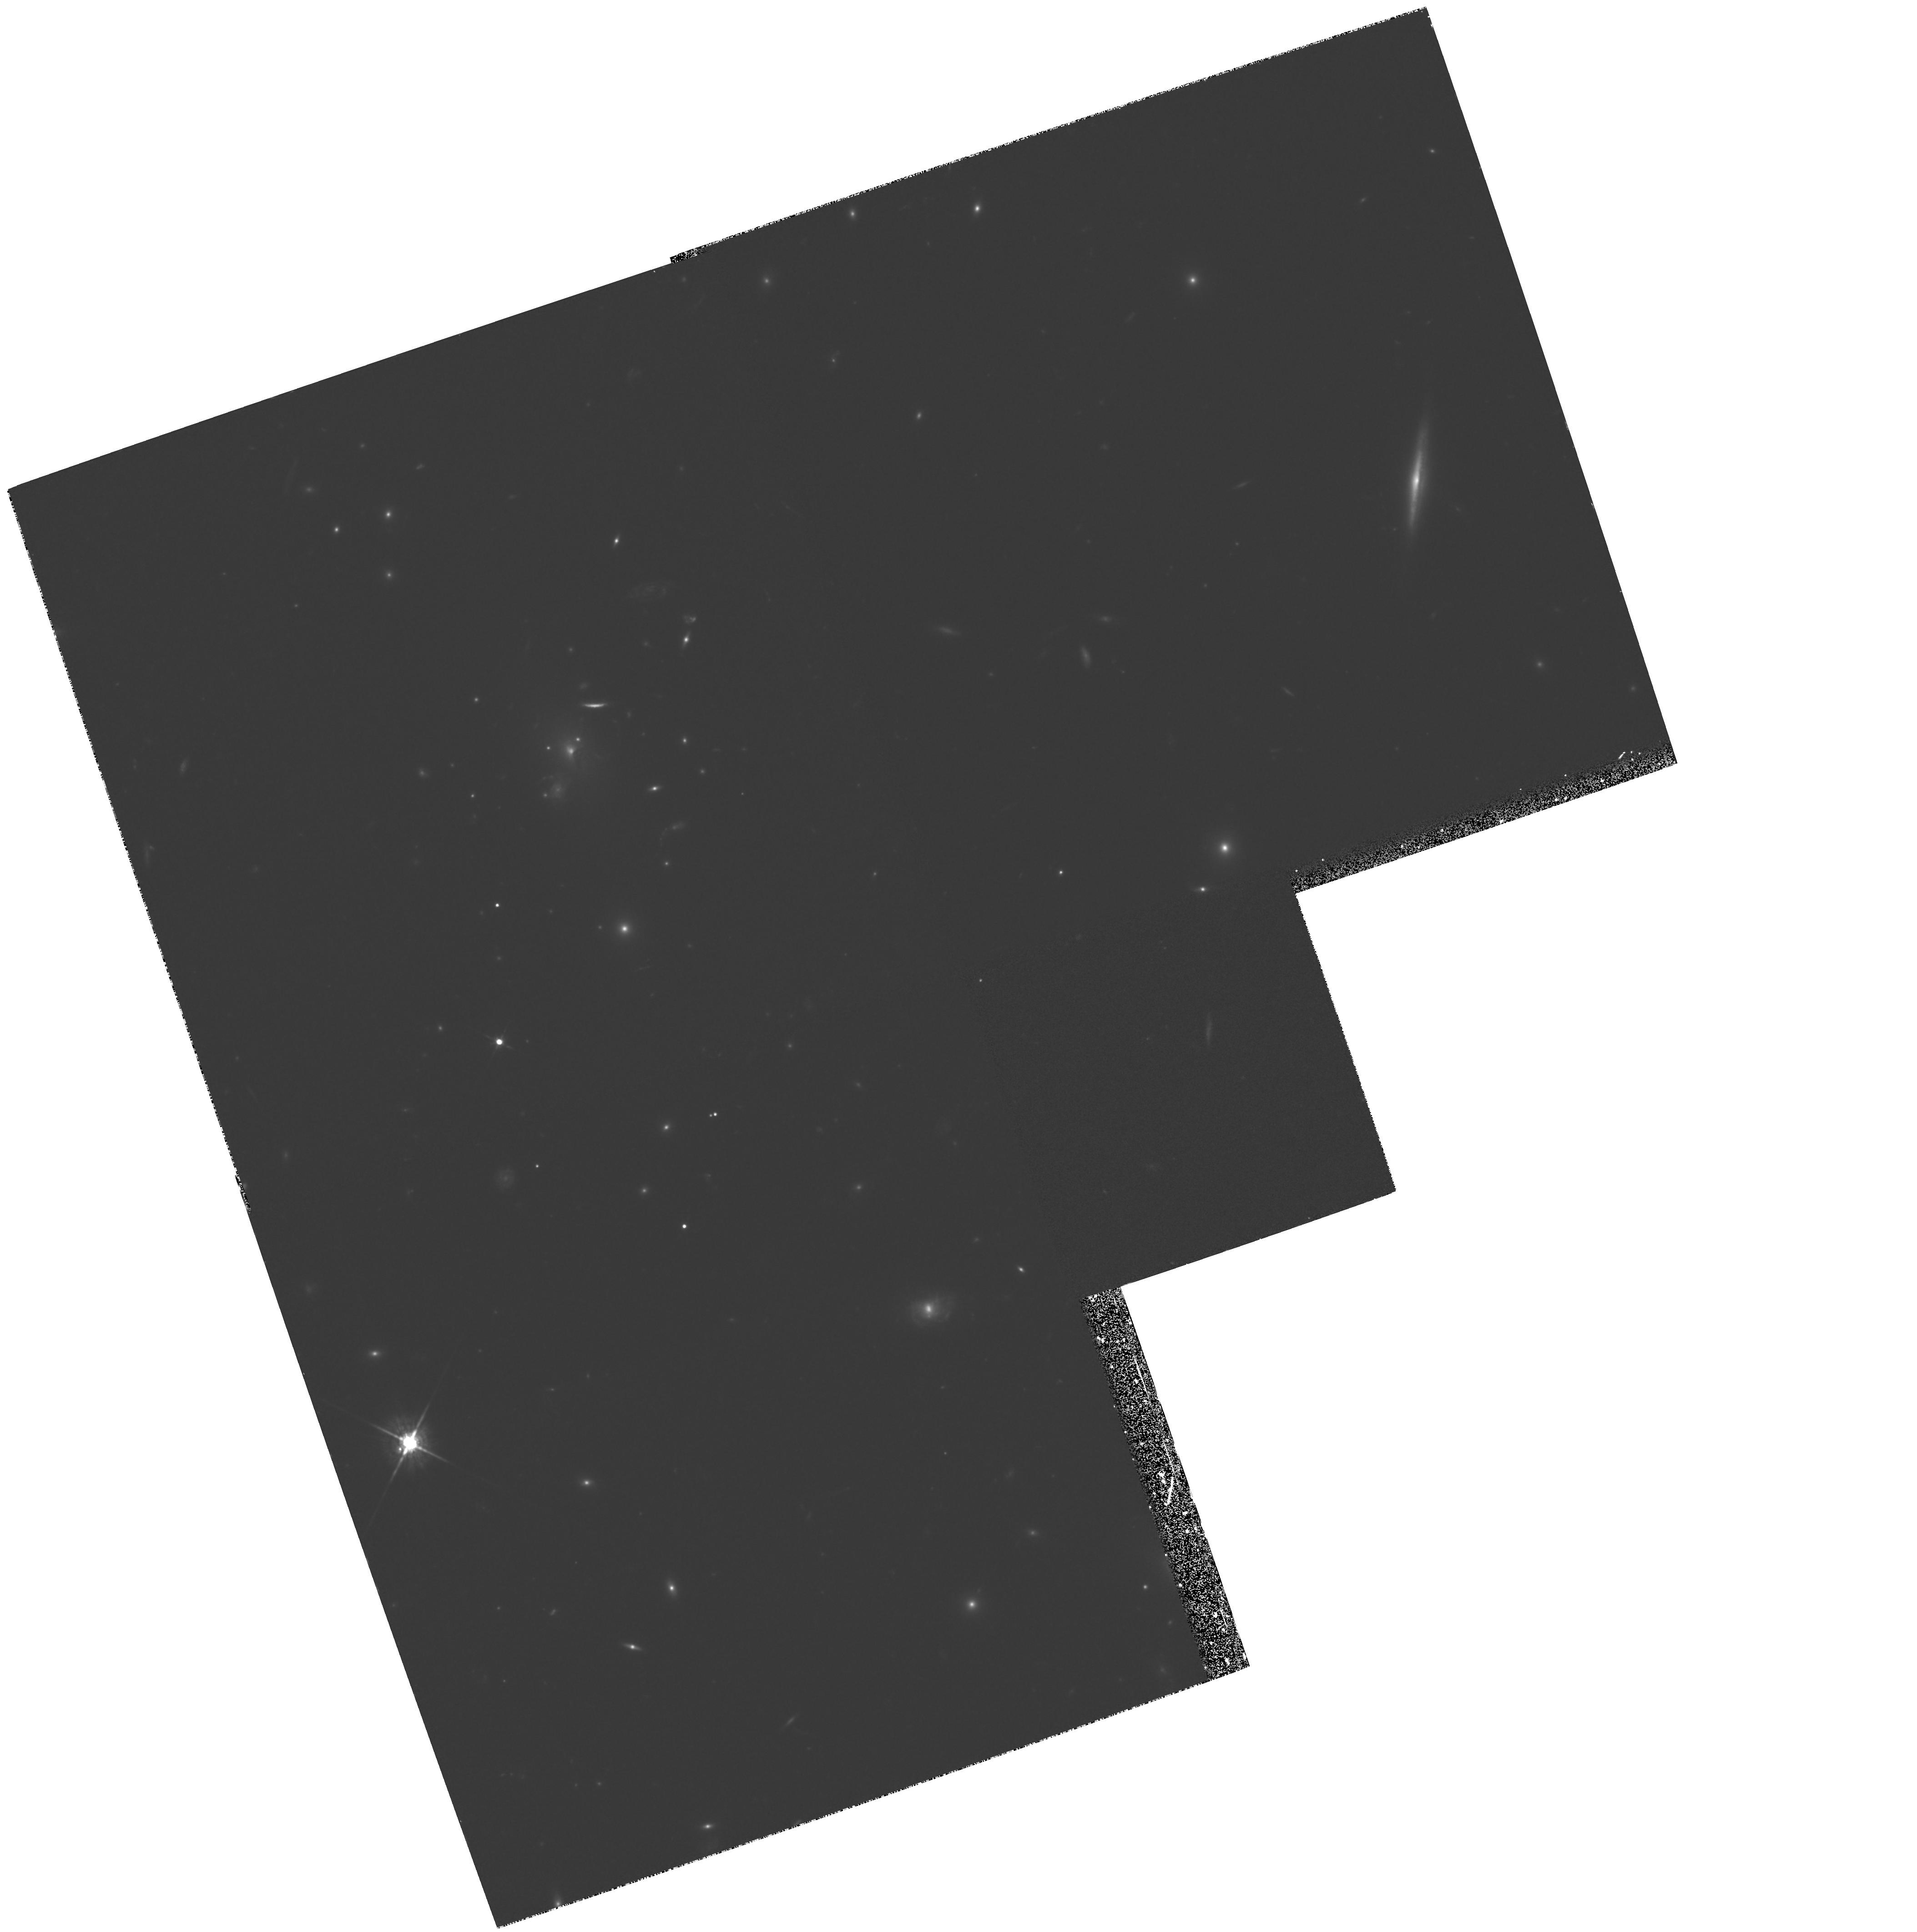
Target: GAL-CLUS-151422+363621. Instrument: WFPC2/PC. Filter: F675W. Exposure: 1.6 h. Observation ID: hst_6003_02_wfpc2_pc_f675w_u2zk02

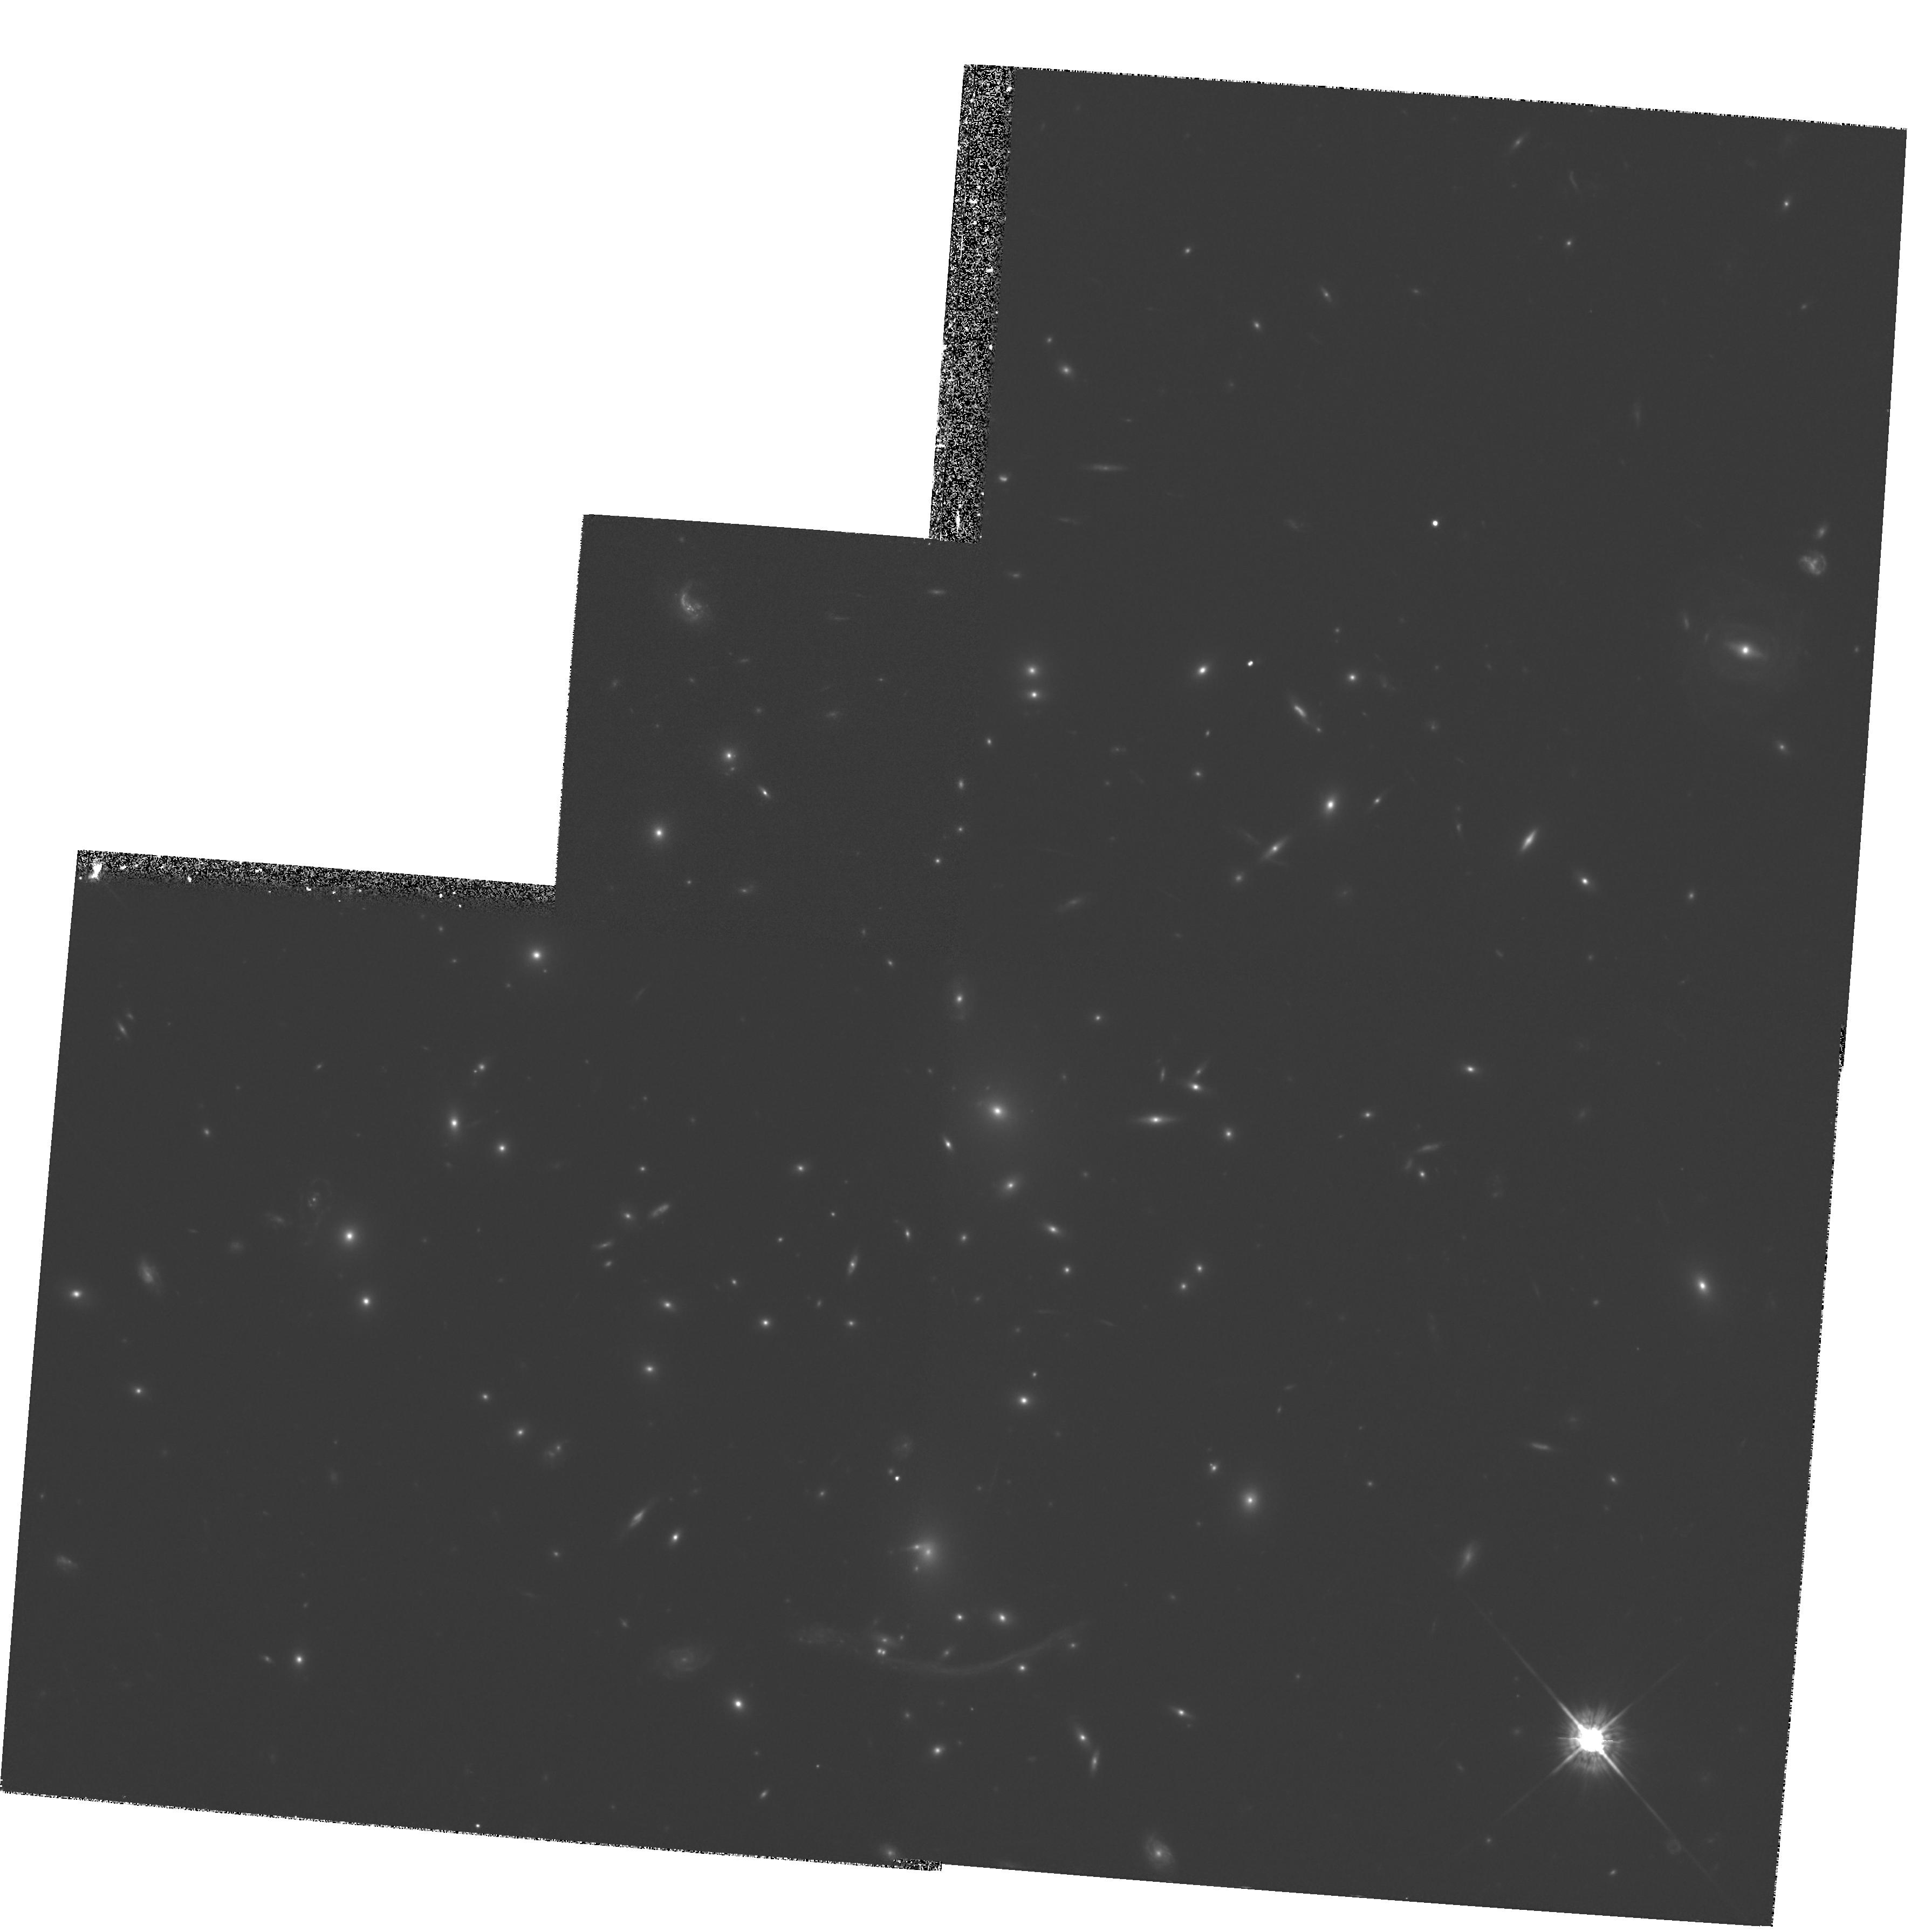
Target: ABELL370. Instrument: WFPC2/PC. Filter: F675W. Exposure: 1.6 h. Observation ID: hst_6003_01_wfpc2_pc_f675w_u2zk01

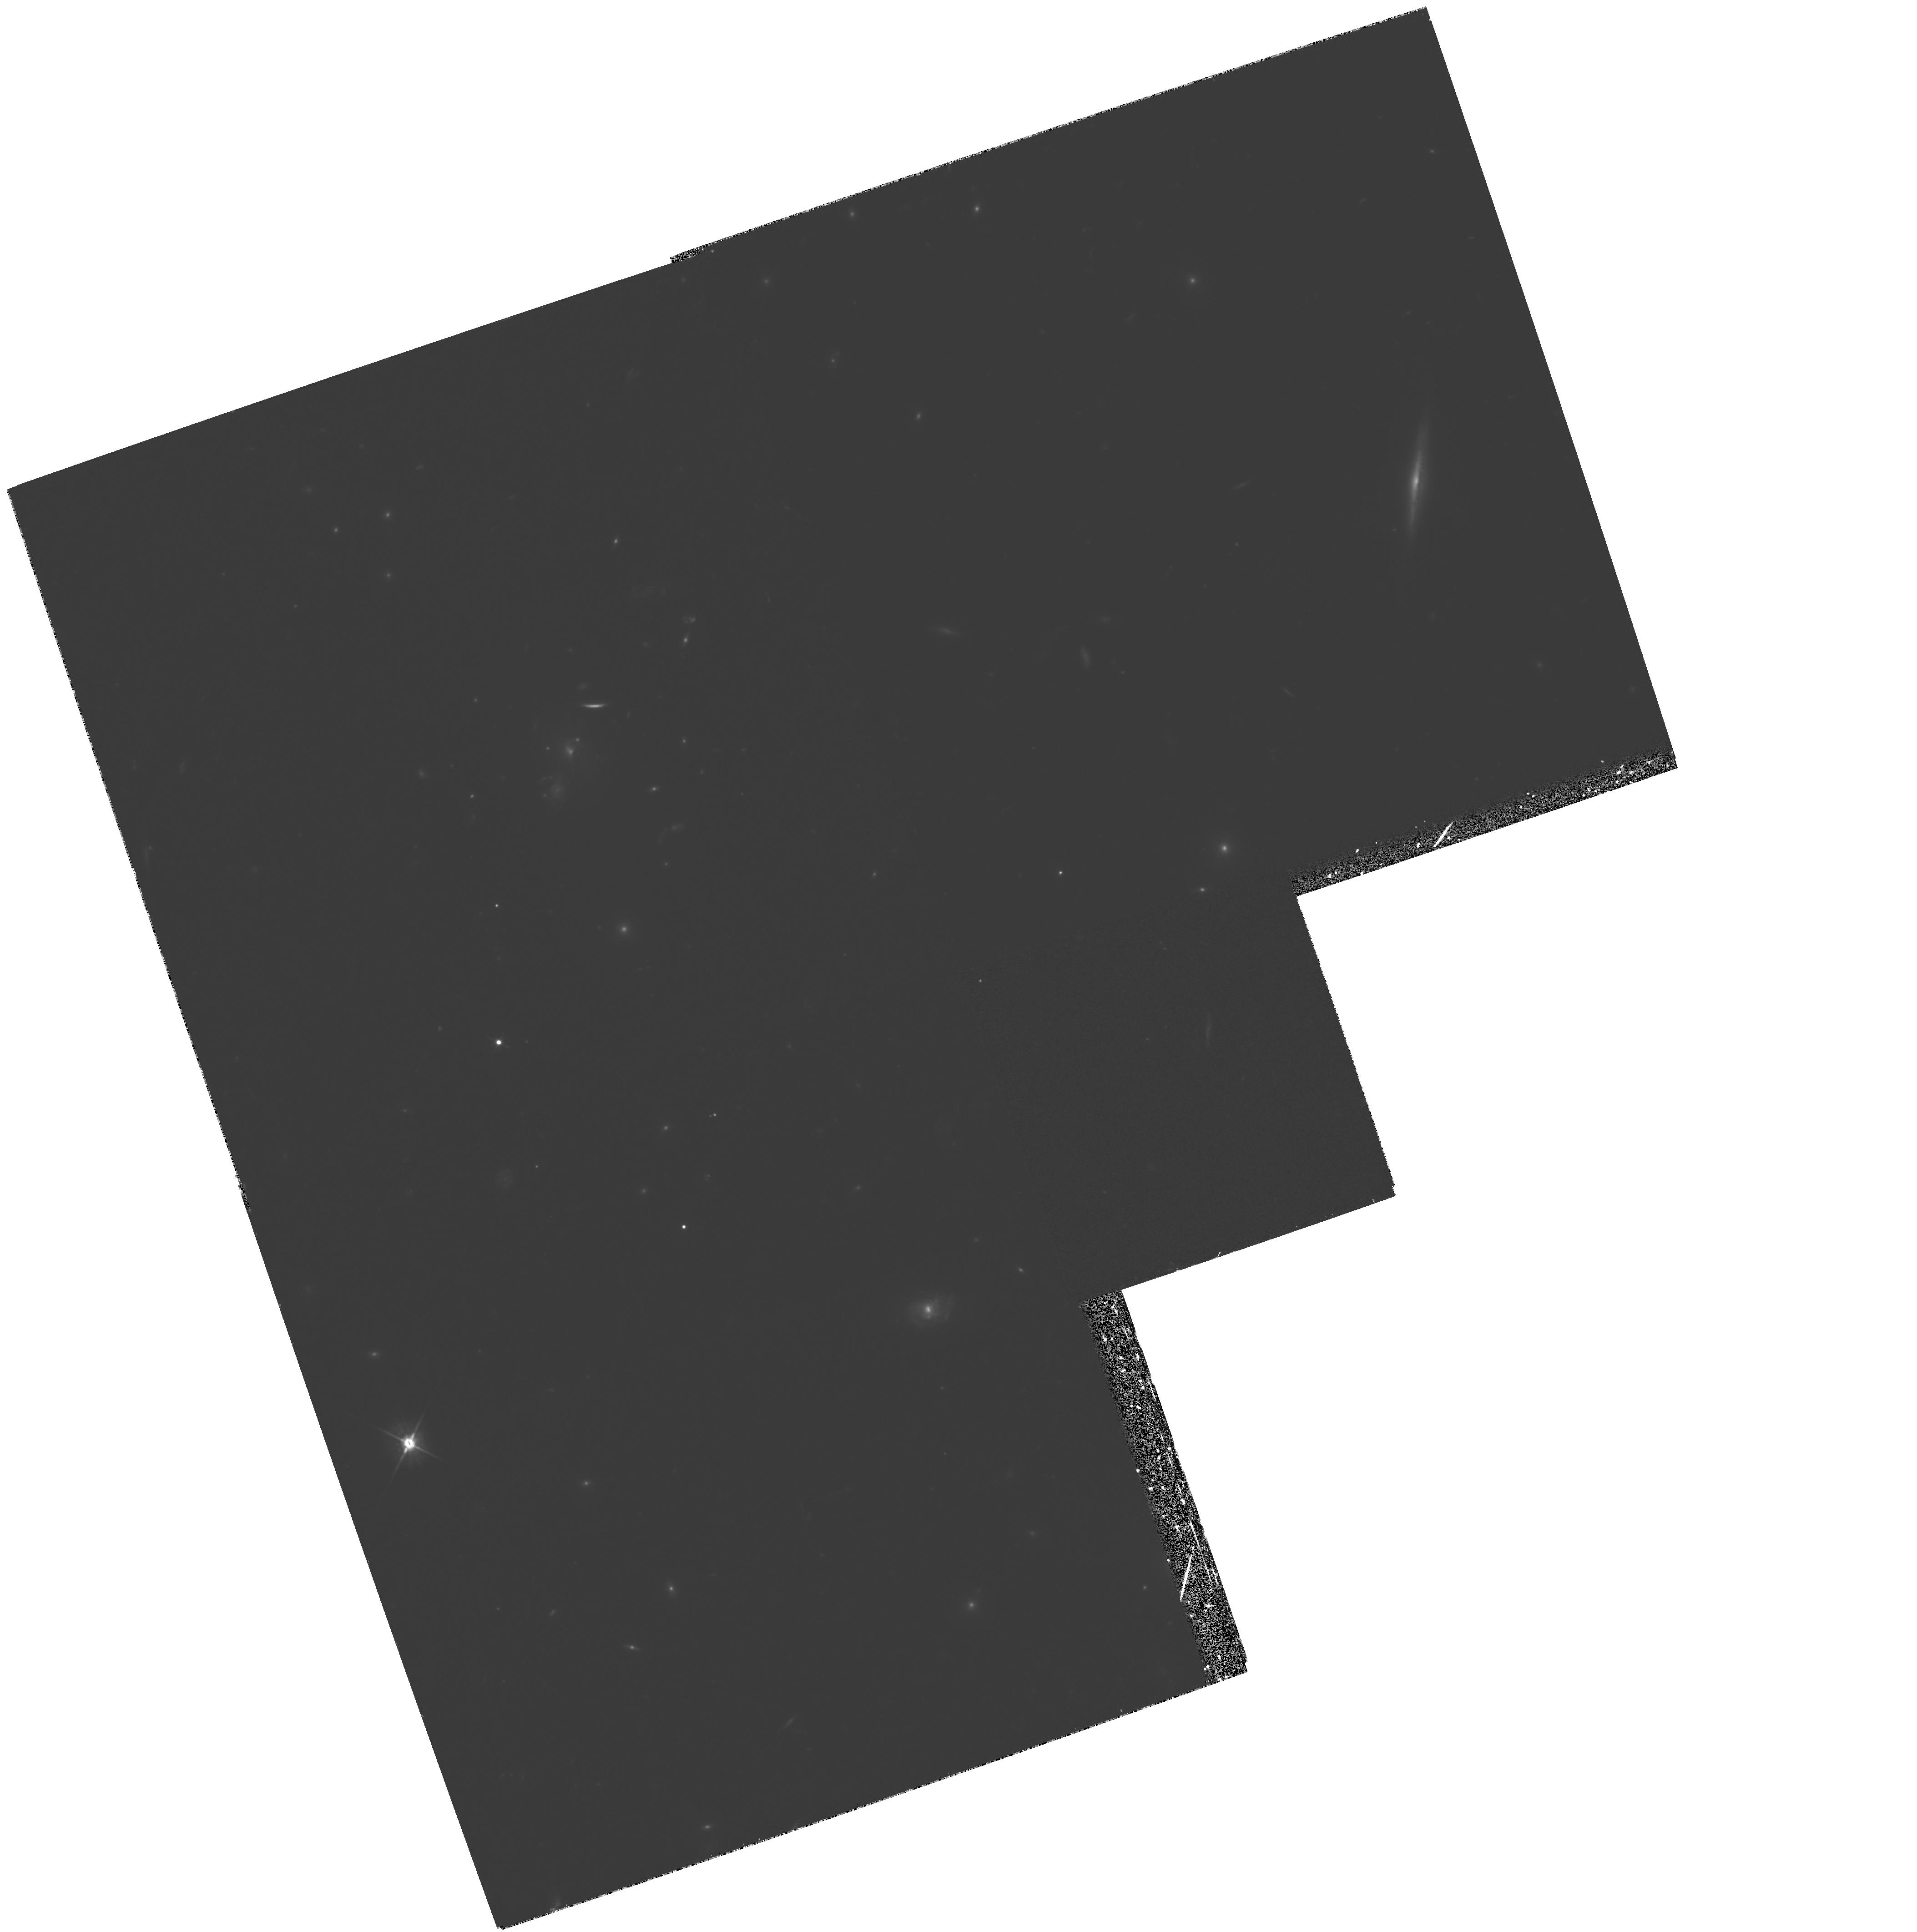
Target: GAL-CLUS-151422+363621. Instrument: WFPC2/PC. Filter: F555W. Exposure: 1.8 h. Observation ID: hst_6003_02_wfpc2_pc_f555w_u2zk02

THE EVOLUTION OF ELLIPTICAL GALAXIES IN DISTANT CLUSTERS (PI: Saglia, Roberto P.)

Aim of this project is to obtain HST images in the V and R bands of elliptical galaxies in two clusters at redshifts 0.3-0.4. The photometric parameters (Re and SBe) and the color gradients of these Es will be derived. Together with spectroscopic data we collected from the ground (velocity dispersions and line strengths of Mg, Fe, H-Beta for 20 objects), this will allow us to investigate the evolution in the structure parameters of cluster Es with redshift.